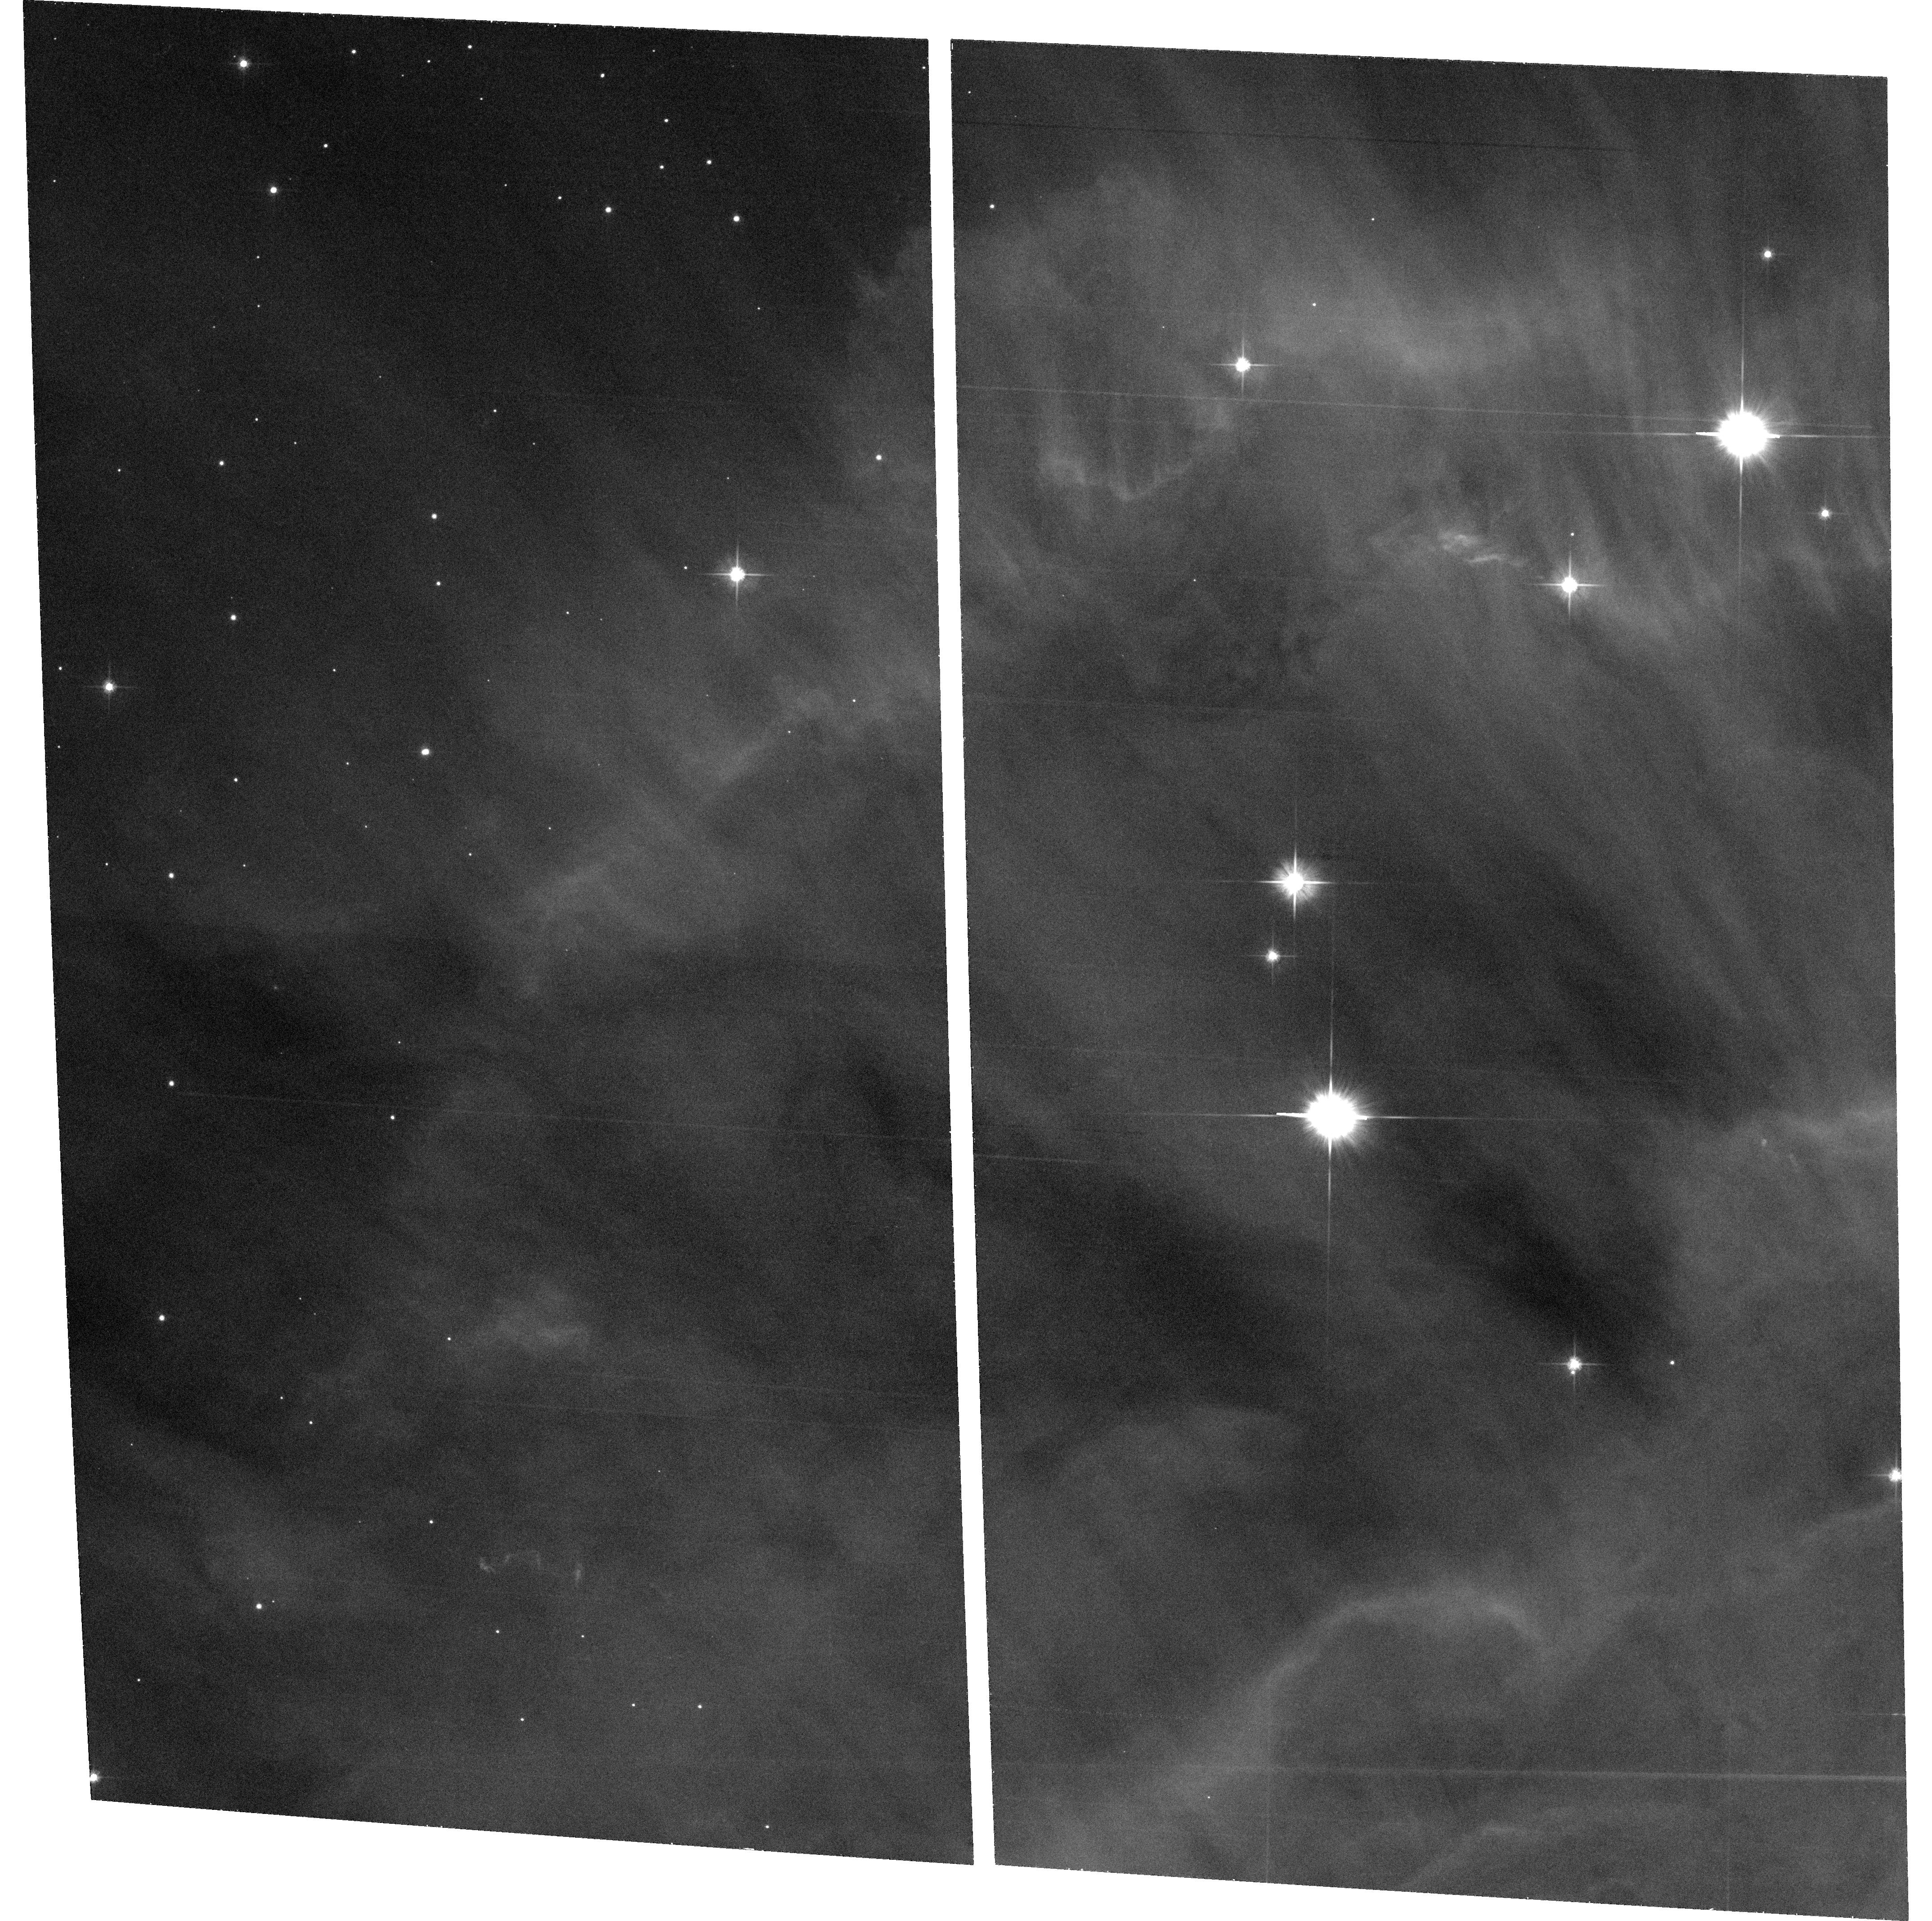
Target: field at RA 100.293°, Dec 9.476°
Instrument: ACS/WFC
Filter: F606W
Exposure: 32 min
Observation ID: hst_9742_01_acs_wfc_f606w_j8oh01

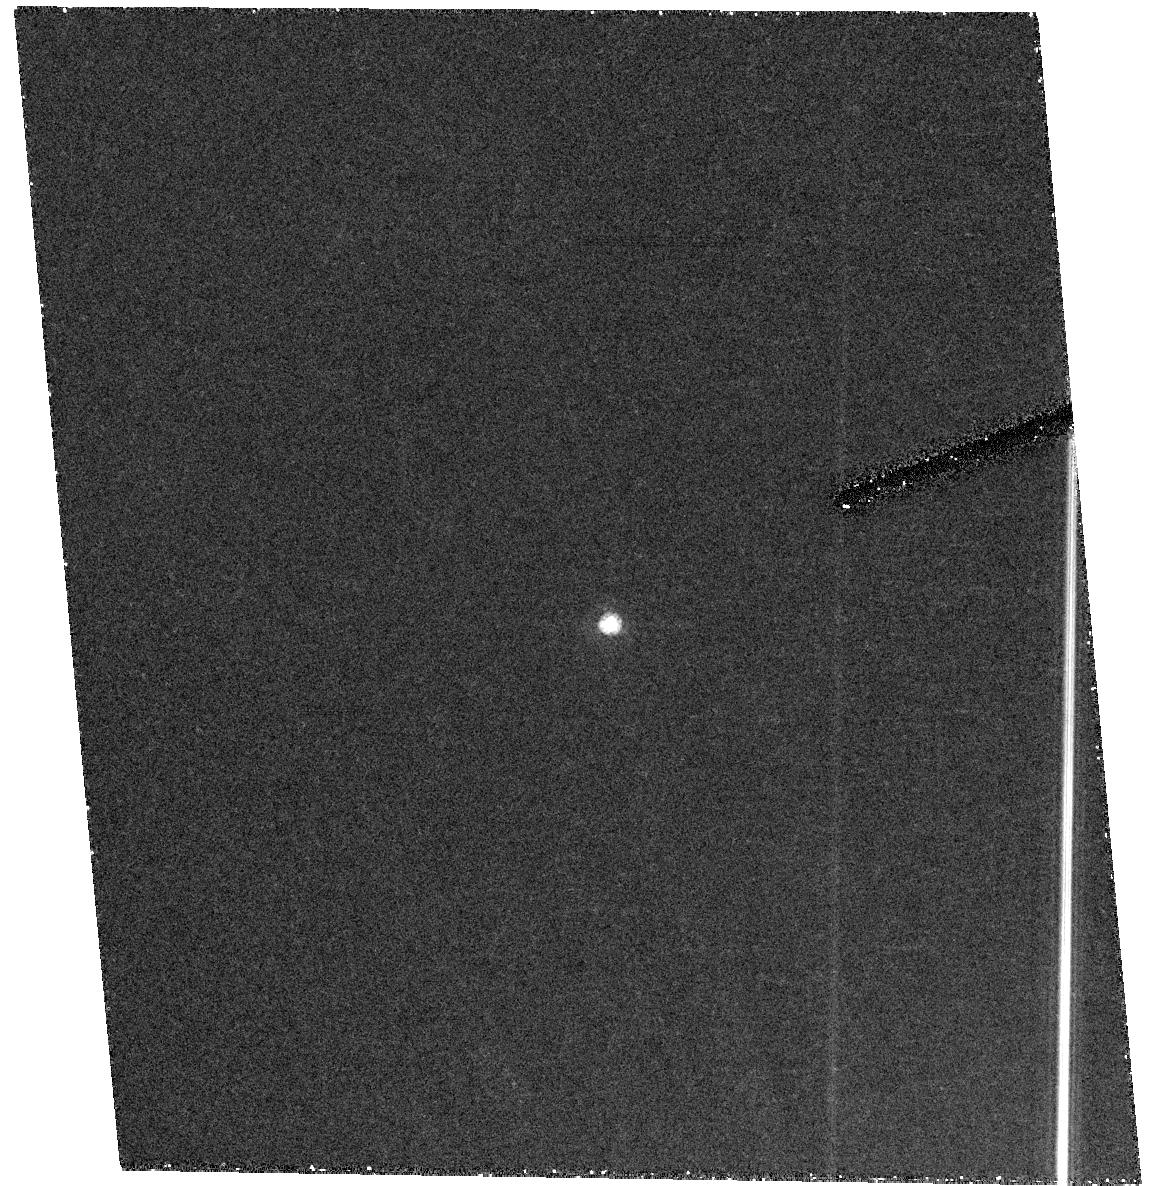
Target: KH15D
Instrument: ACS/HRC
Filter: F555W
Exposure: 42 min
Observation ID: hst_9742_01_acs_hrc_f555w_j8oh01

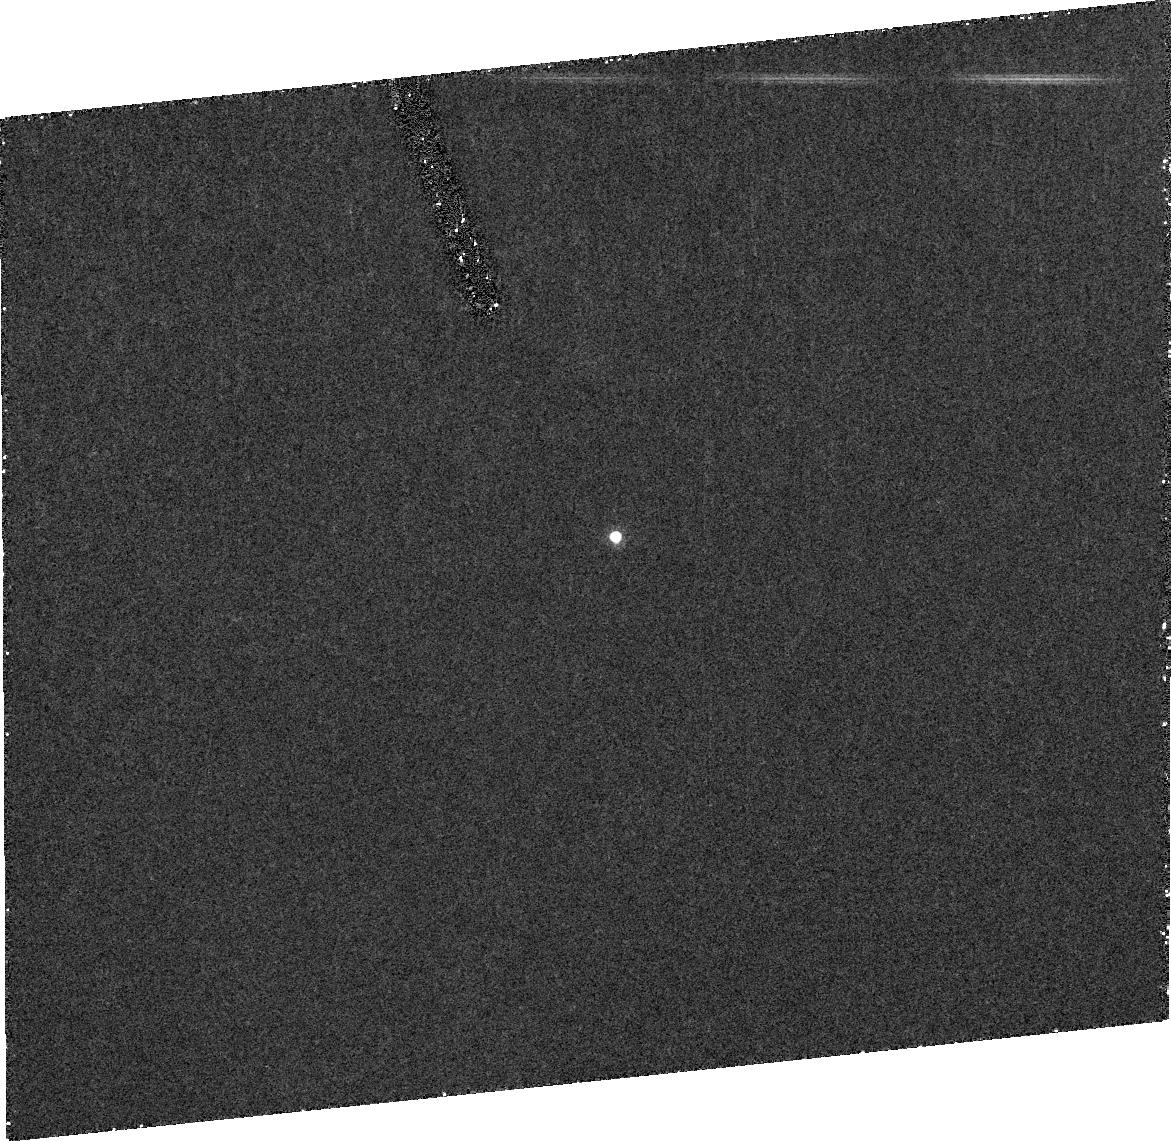
Target: KH15D
Instrument: ACS/HRC
Filter: FR656N
Exposure: 43 min
Observation ID: j8oha2010

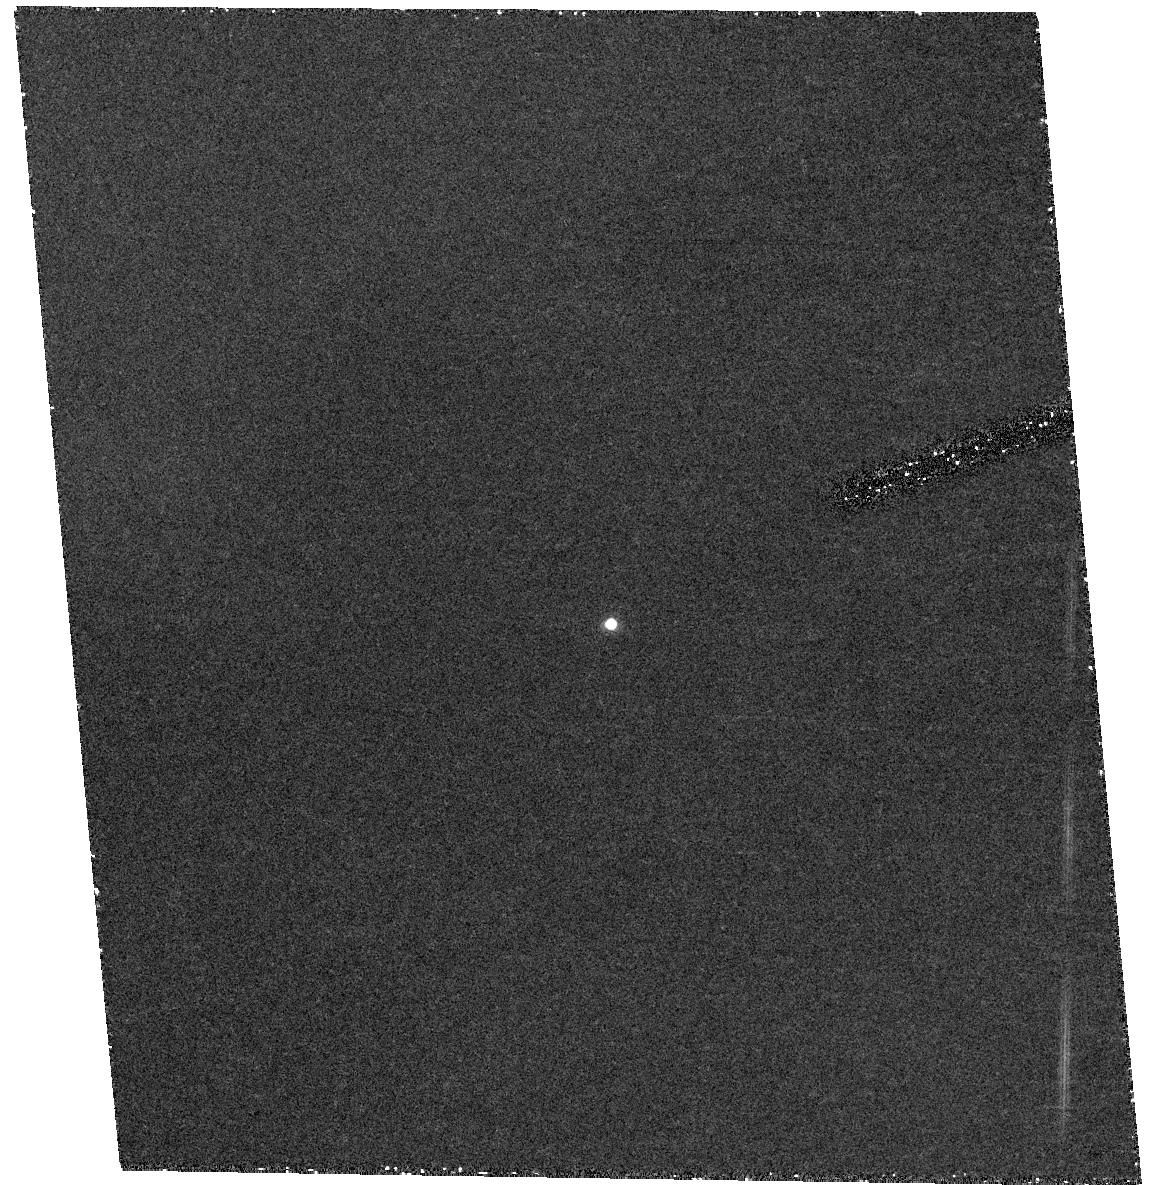
Target: KH15D
Instrument: ACS/HRC
Filter: F658N
Exposure: 43 min
Observation ID: hst_9742_a1_acs_hrc_f658n_j8oha1

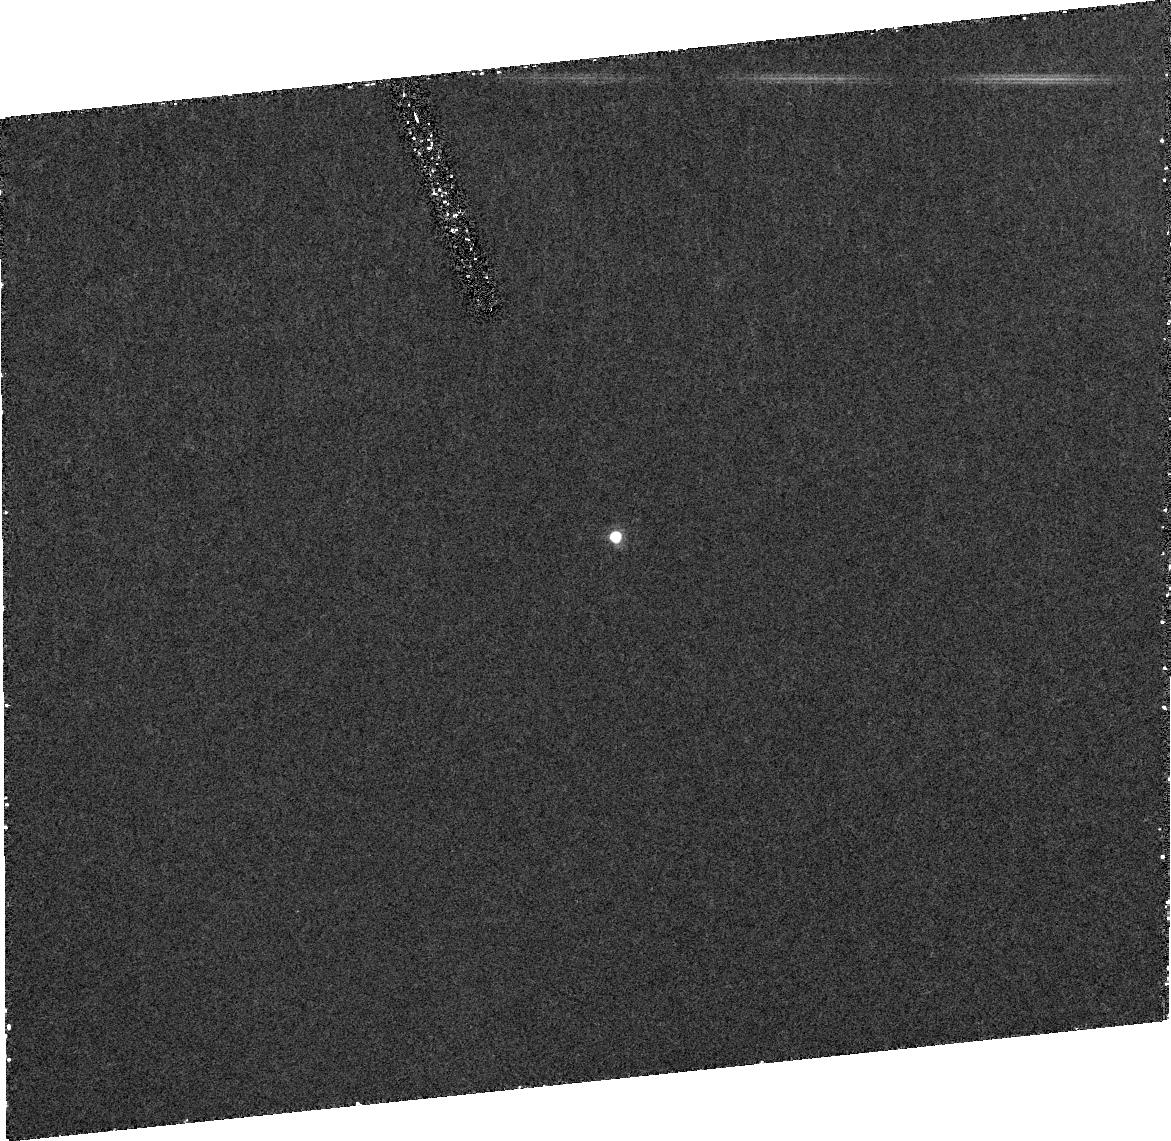
Target: KH15D
Instrument: ACS/HRC
Filter: FR656N
Exposure: 42 min
Observation ID: j8oh02010

Natural Coronagraphic Imaging of KH 15D (PI: Herbst, William)

We propose to obtain V, H-alpha and [SII] images of the unique, eclipsing pre-main sequence star KH 15D near minimum light with the ACS/HRC. This solar-like star in NGC 2264, near the Cone Nebula, is fortuitously positioned with respect to our line of sight. Every 48.36 days its photosphere and accretion zone are progressively occulted and then revealed by an eclipsing body, which is evidently non-luminous, extended circumstellar matter in the star's vicinity. Dramatic spectral evolution is seen during these "natural cononagraphic" events that is revealing the structure of the accretion zone on spatial scales (~0.01 AU or less) that may not be achieved in other sources for decades to come, if ever. It is important to know whether this object is unique only in its orientation and not in its basic structure. Our observations will test the hypothesis that KH 15D at minimum light looks like nearly edge-on disk/jet systems around stars of similar mass and age in closer star forming regions such as Tau/Aur or MBM 12. We argue that the disk and jet will be resolved and will provide new constraints on this system. If not resolved, the data will at least constrain the scattering and jet emission zones to be remarkably close to the star (~10 AU). In either case, we will have important new information on the nature of this unique object.